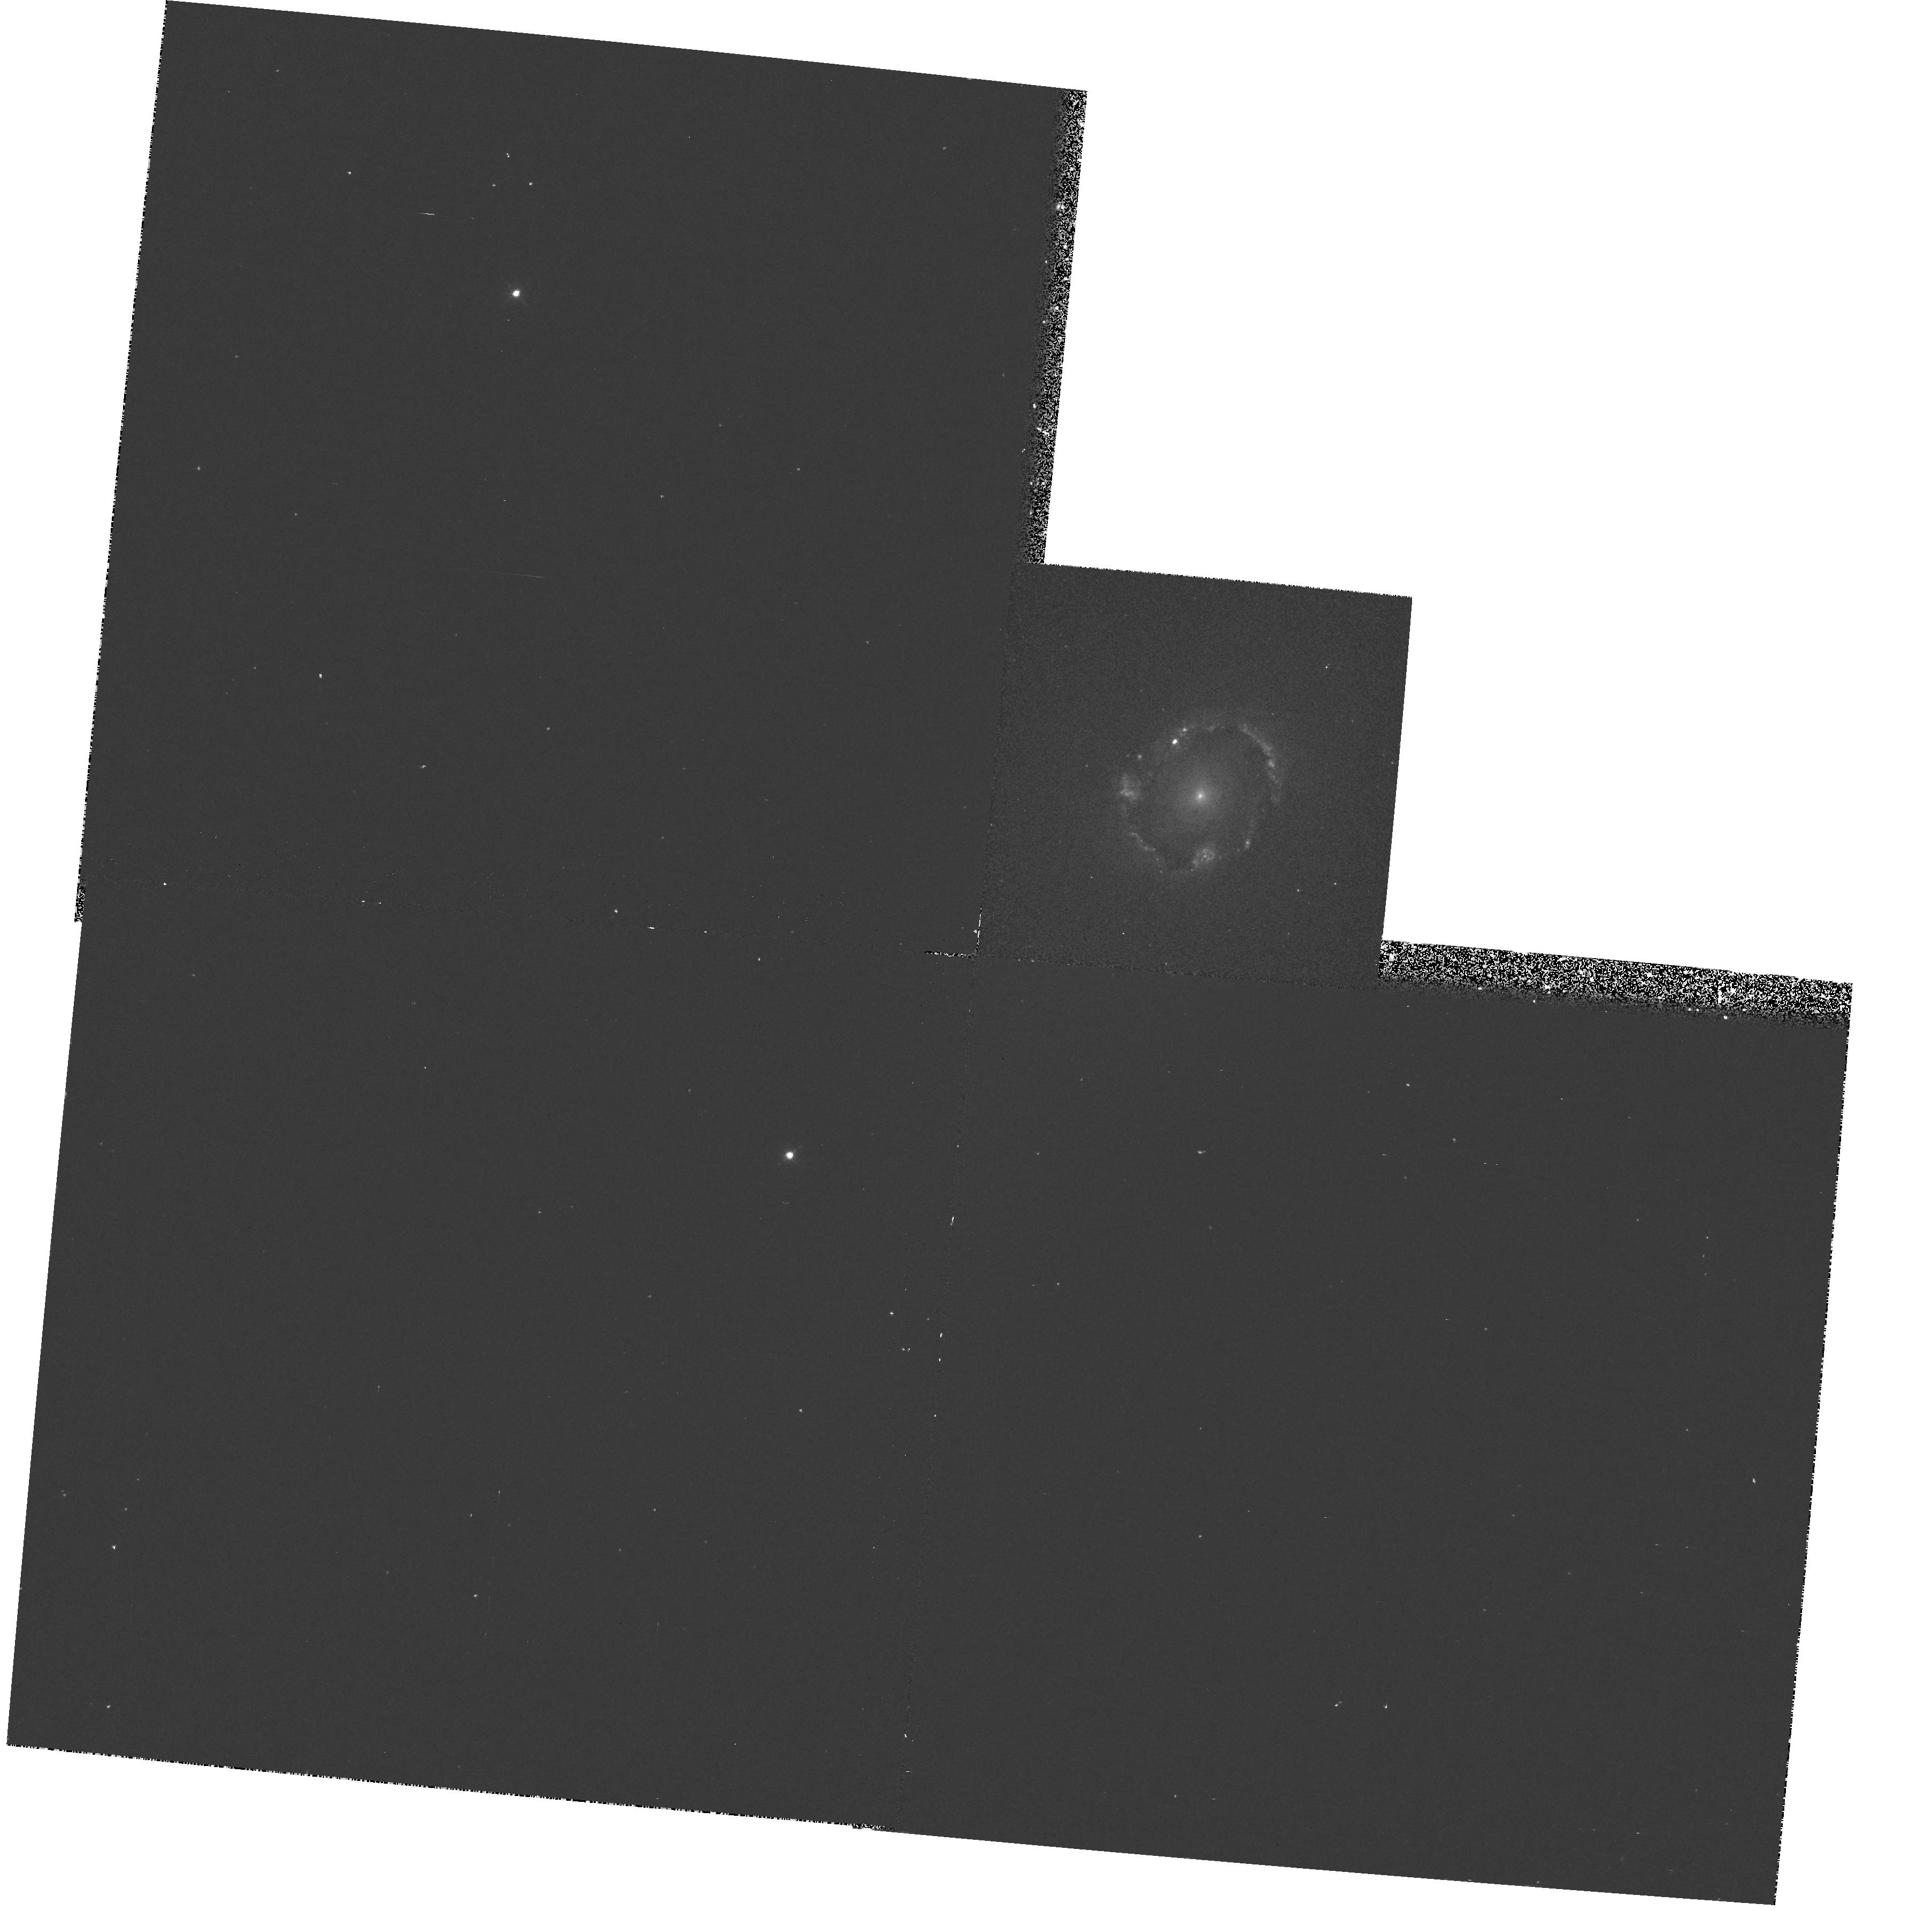
Target: NGC4314
Instrument: WFPC2/PC
Filter: F658N
Exposure: 10 min
Observation ID: hst_6265_01_wfpc2_pc_f658n_u2zz01

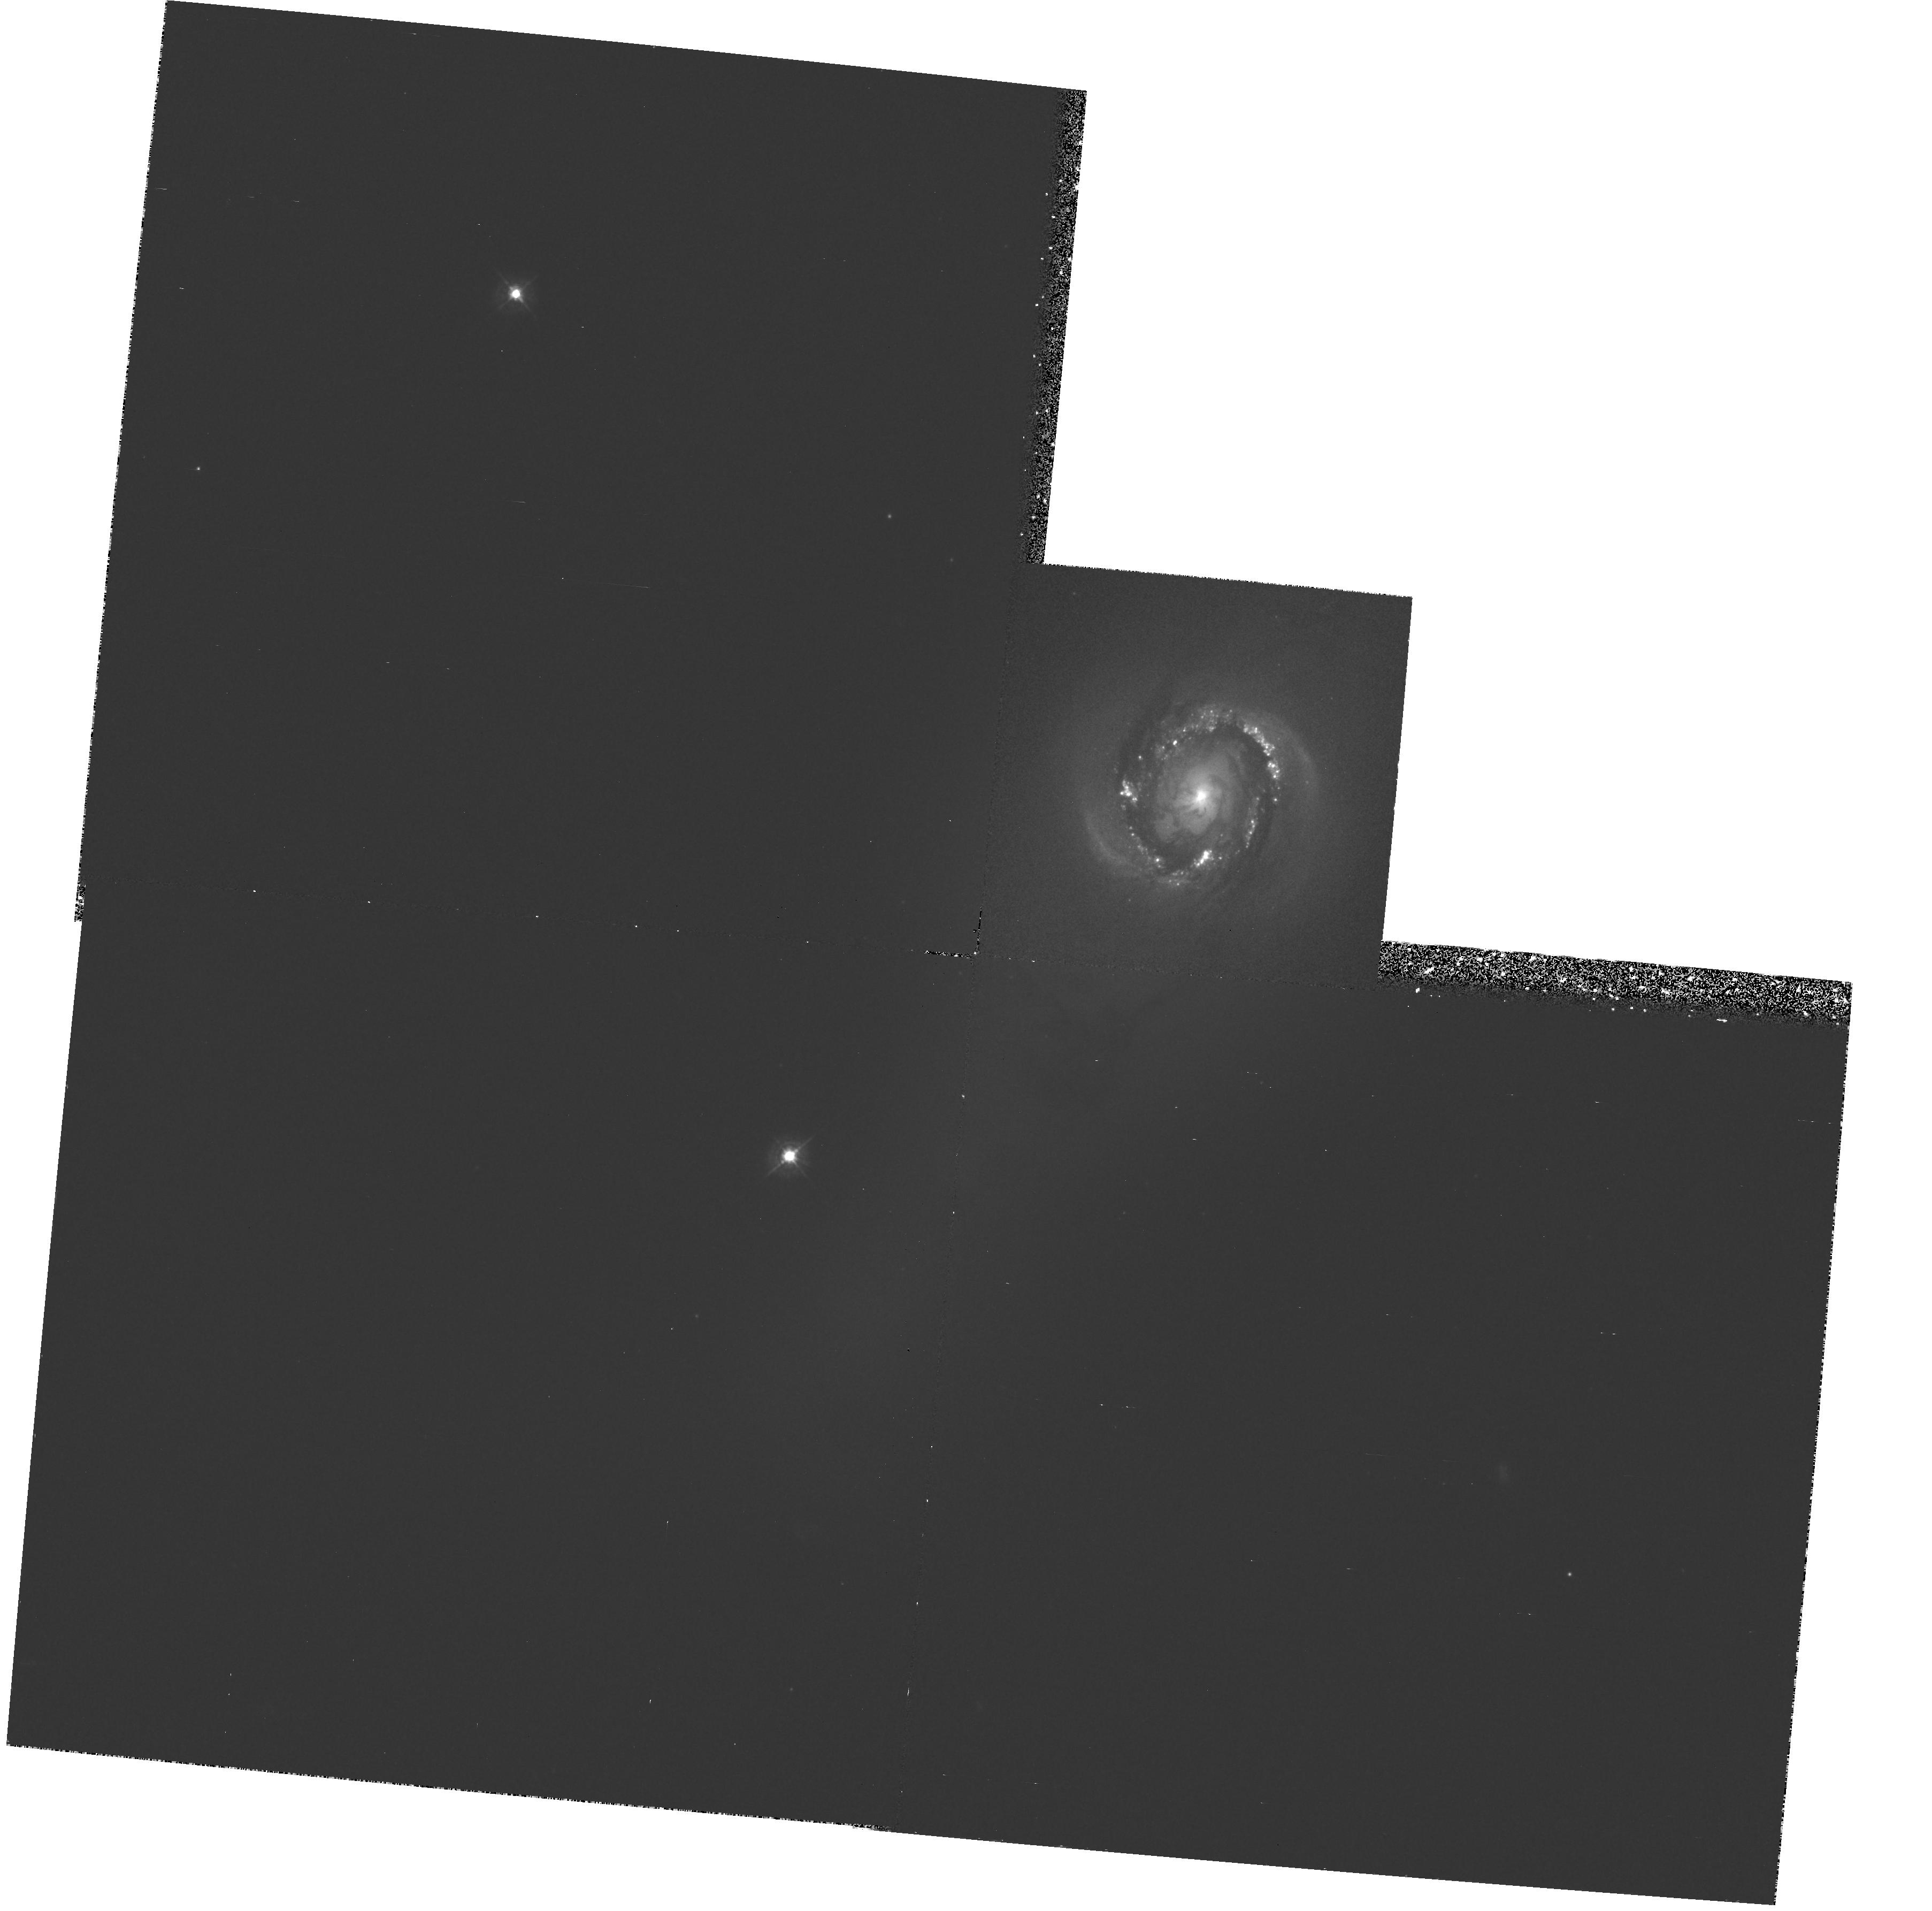
Target: NGC4314
Instrument: WFPC2/PC
Filter: F439W
Exposure: 42 min
Observation ID: hst_6265_01_wfpc2_pc_f439w_u2zz01

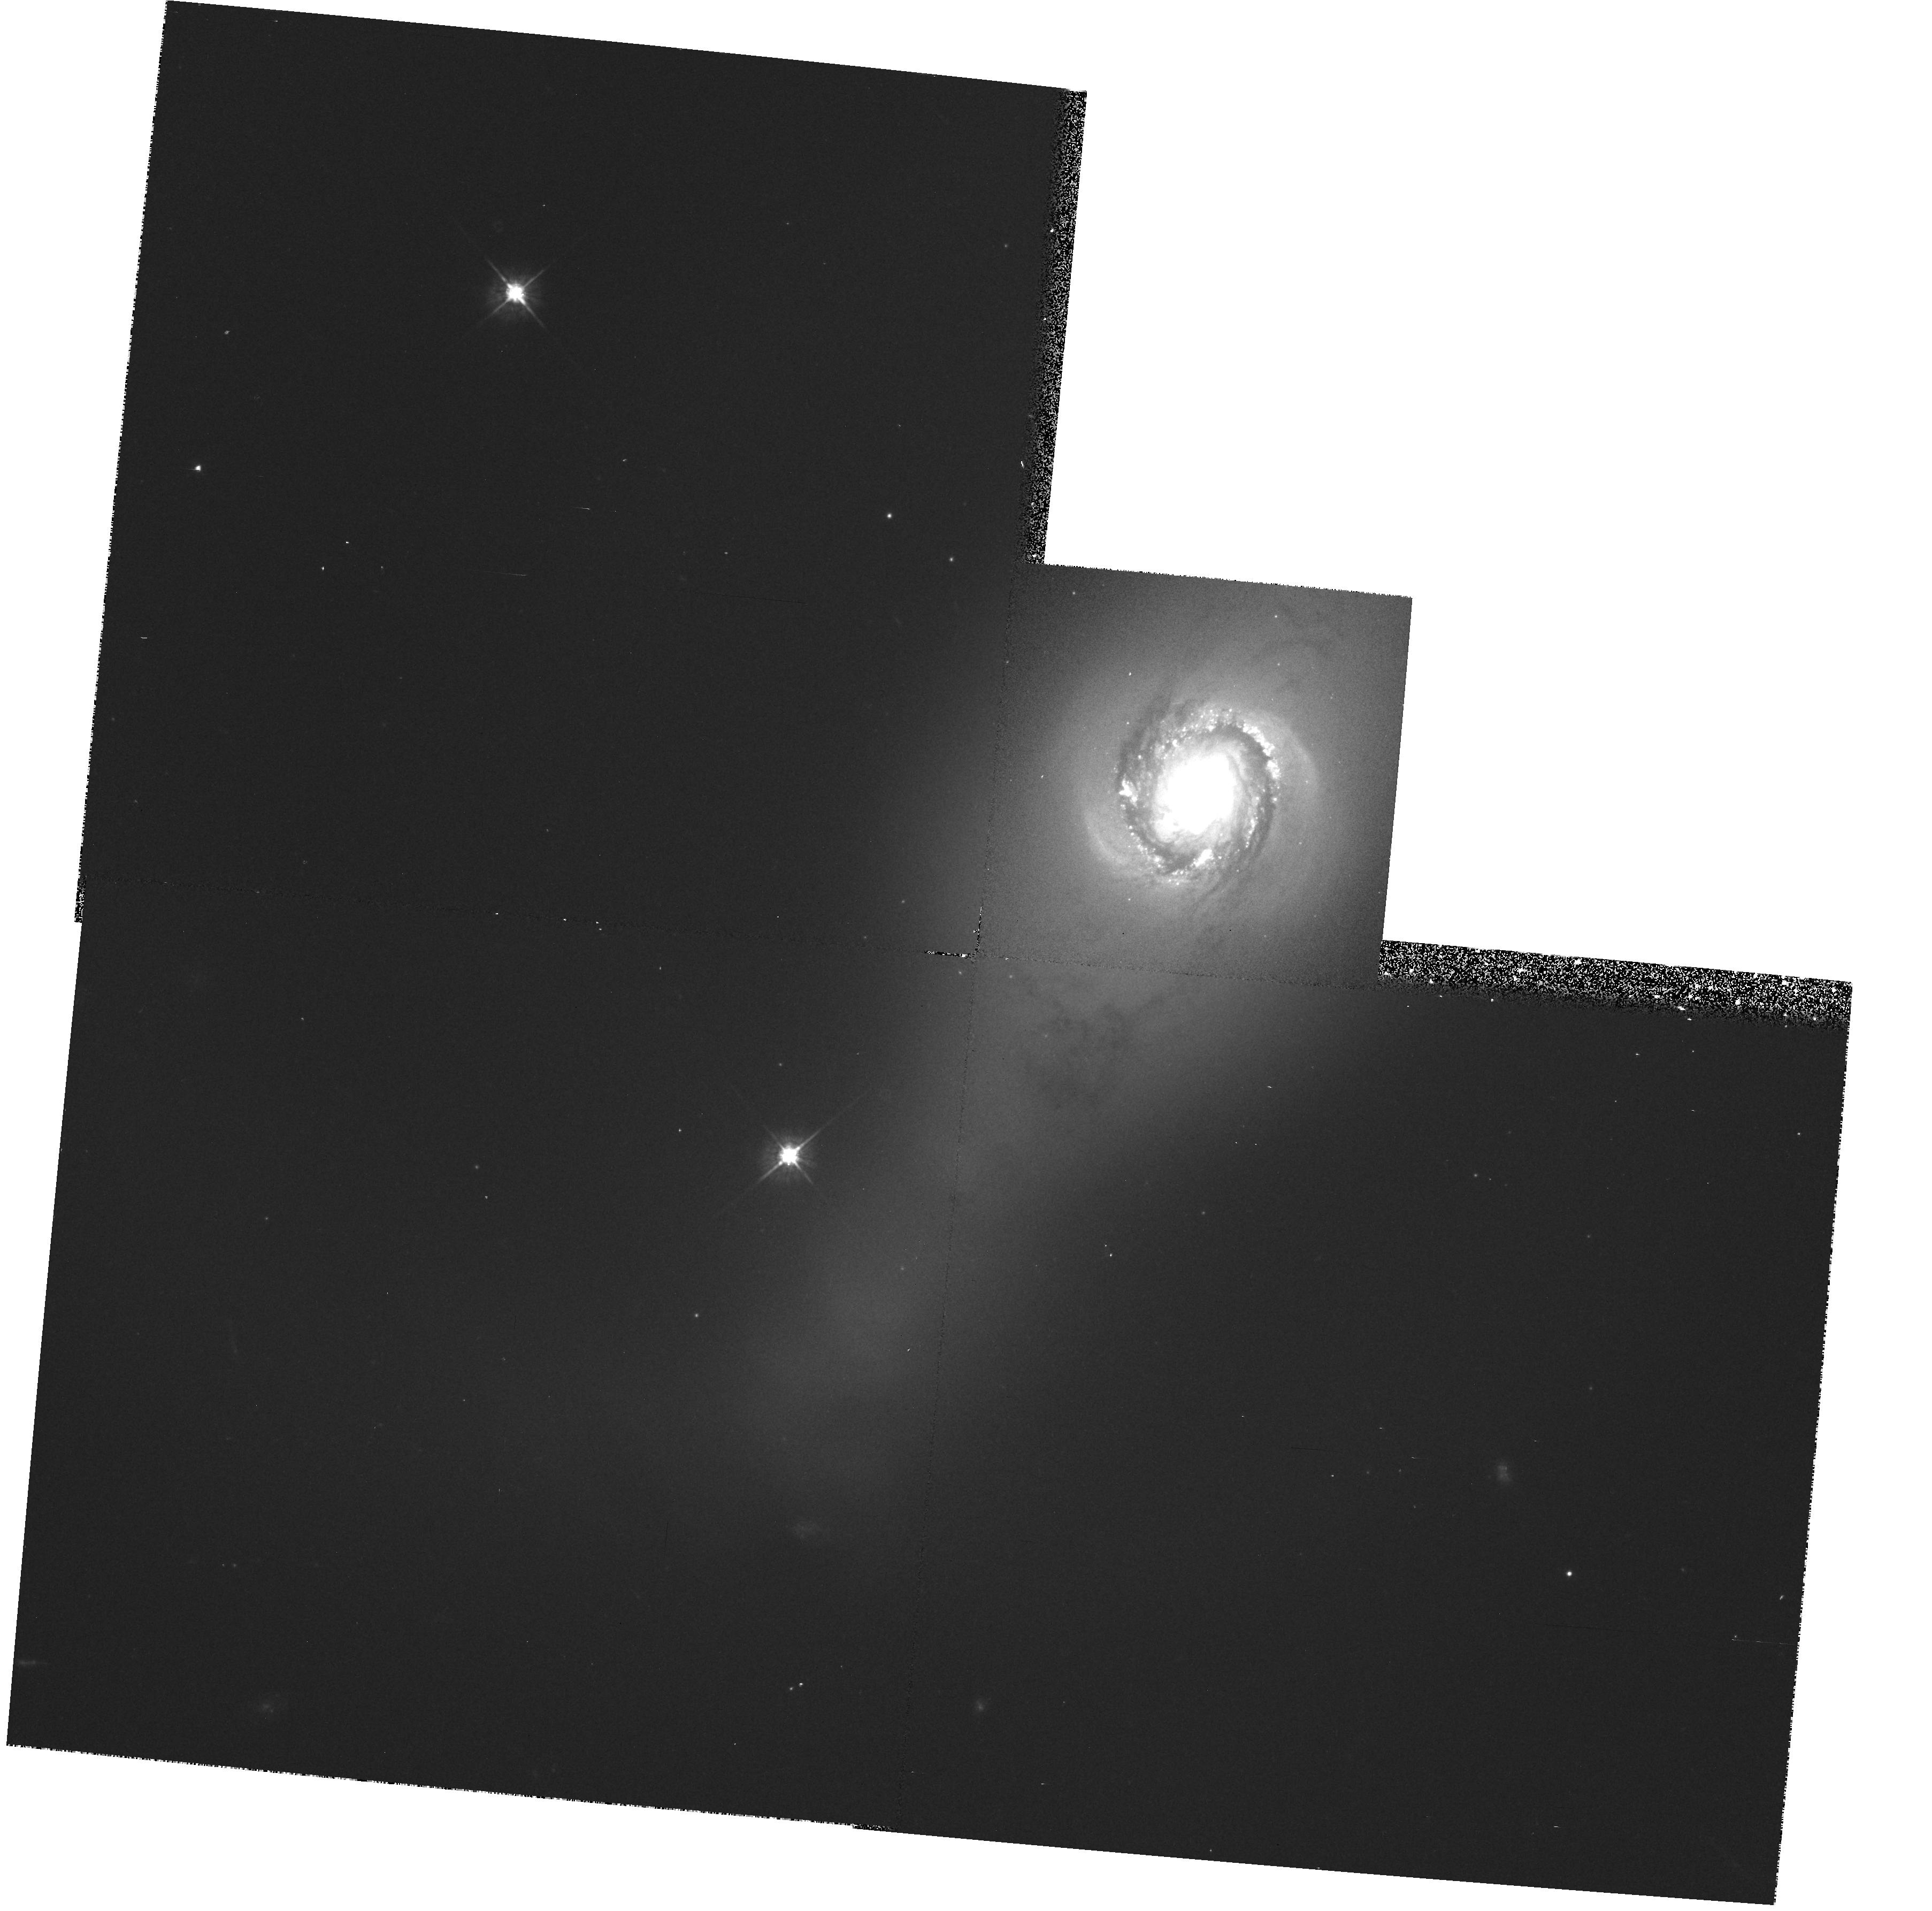
Target: NGC4314
Instrument: WFPC2/PC
Filter: F569W
Exposure: 10 min
Observation ID: hst_6265_01_wfpc2_pc_f569w_u2zz01

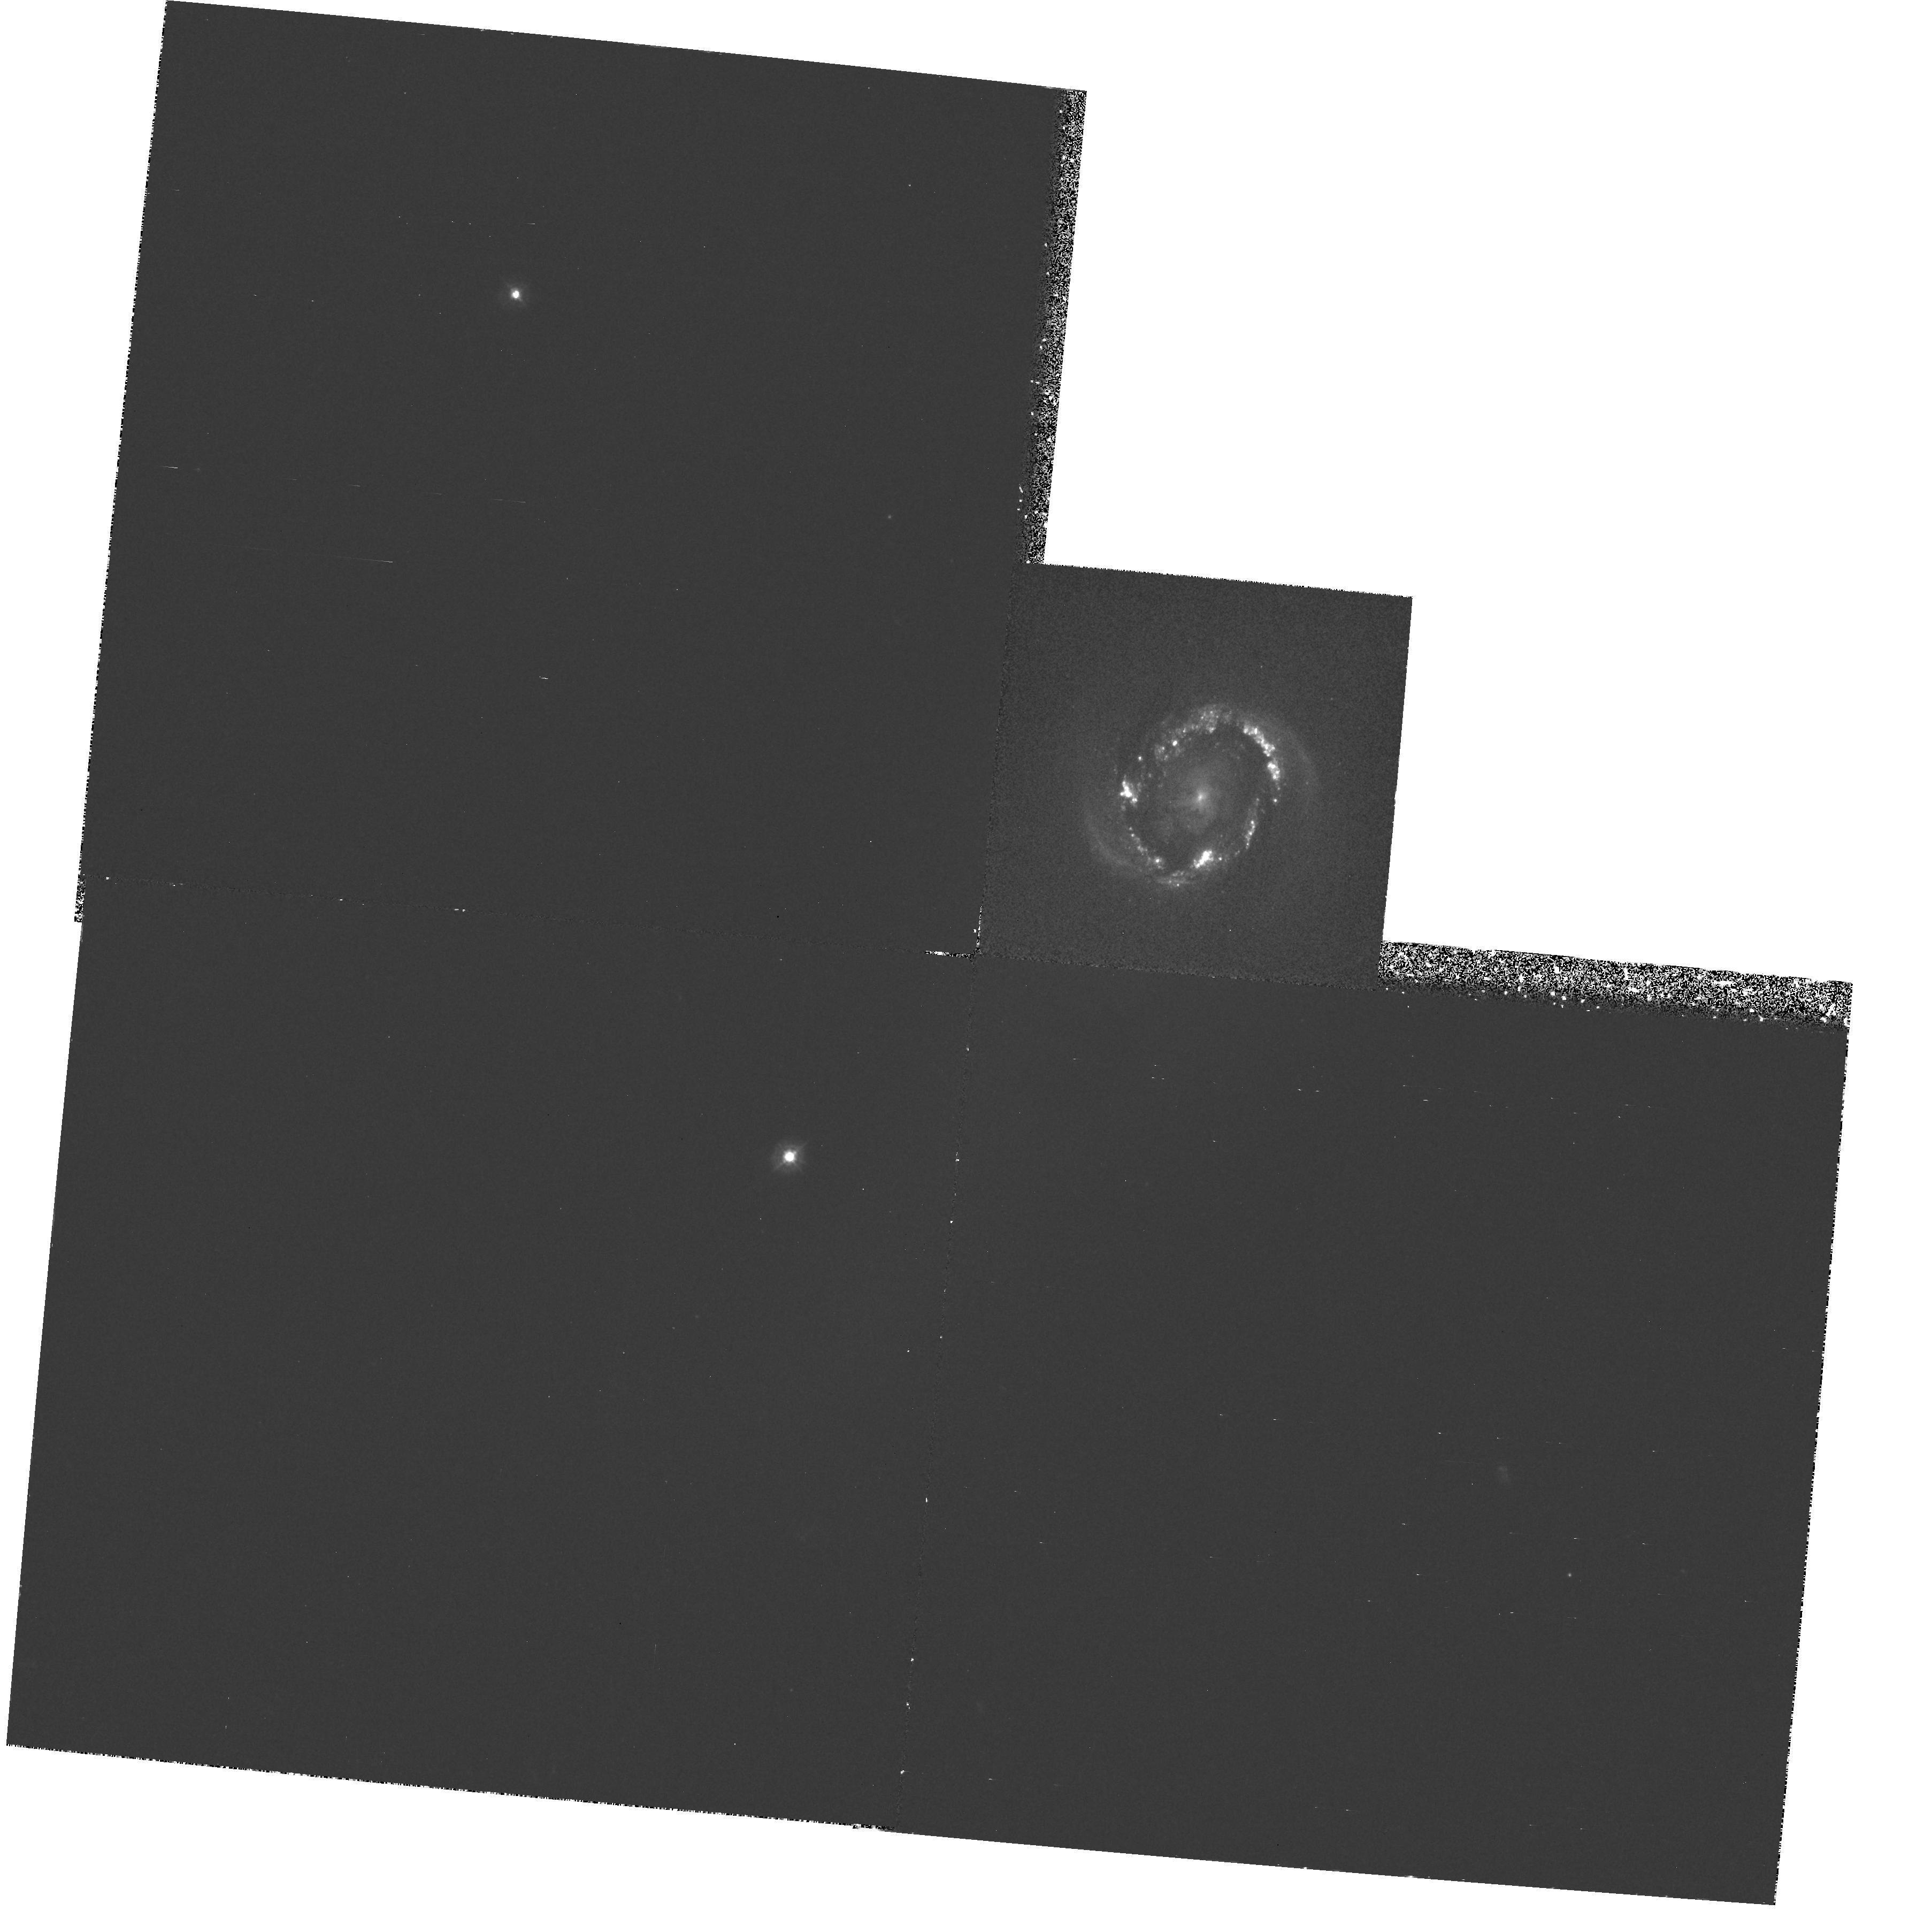
Target: NGC4314
Instrument: WFPC2/PC
Filter: F336W
Exposure: 1 h
Observation ID: hst_6265_01_wfpc2_pc_f336w_u2zz01

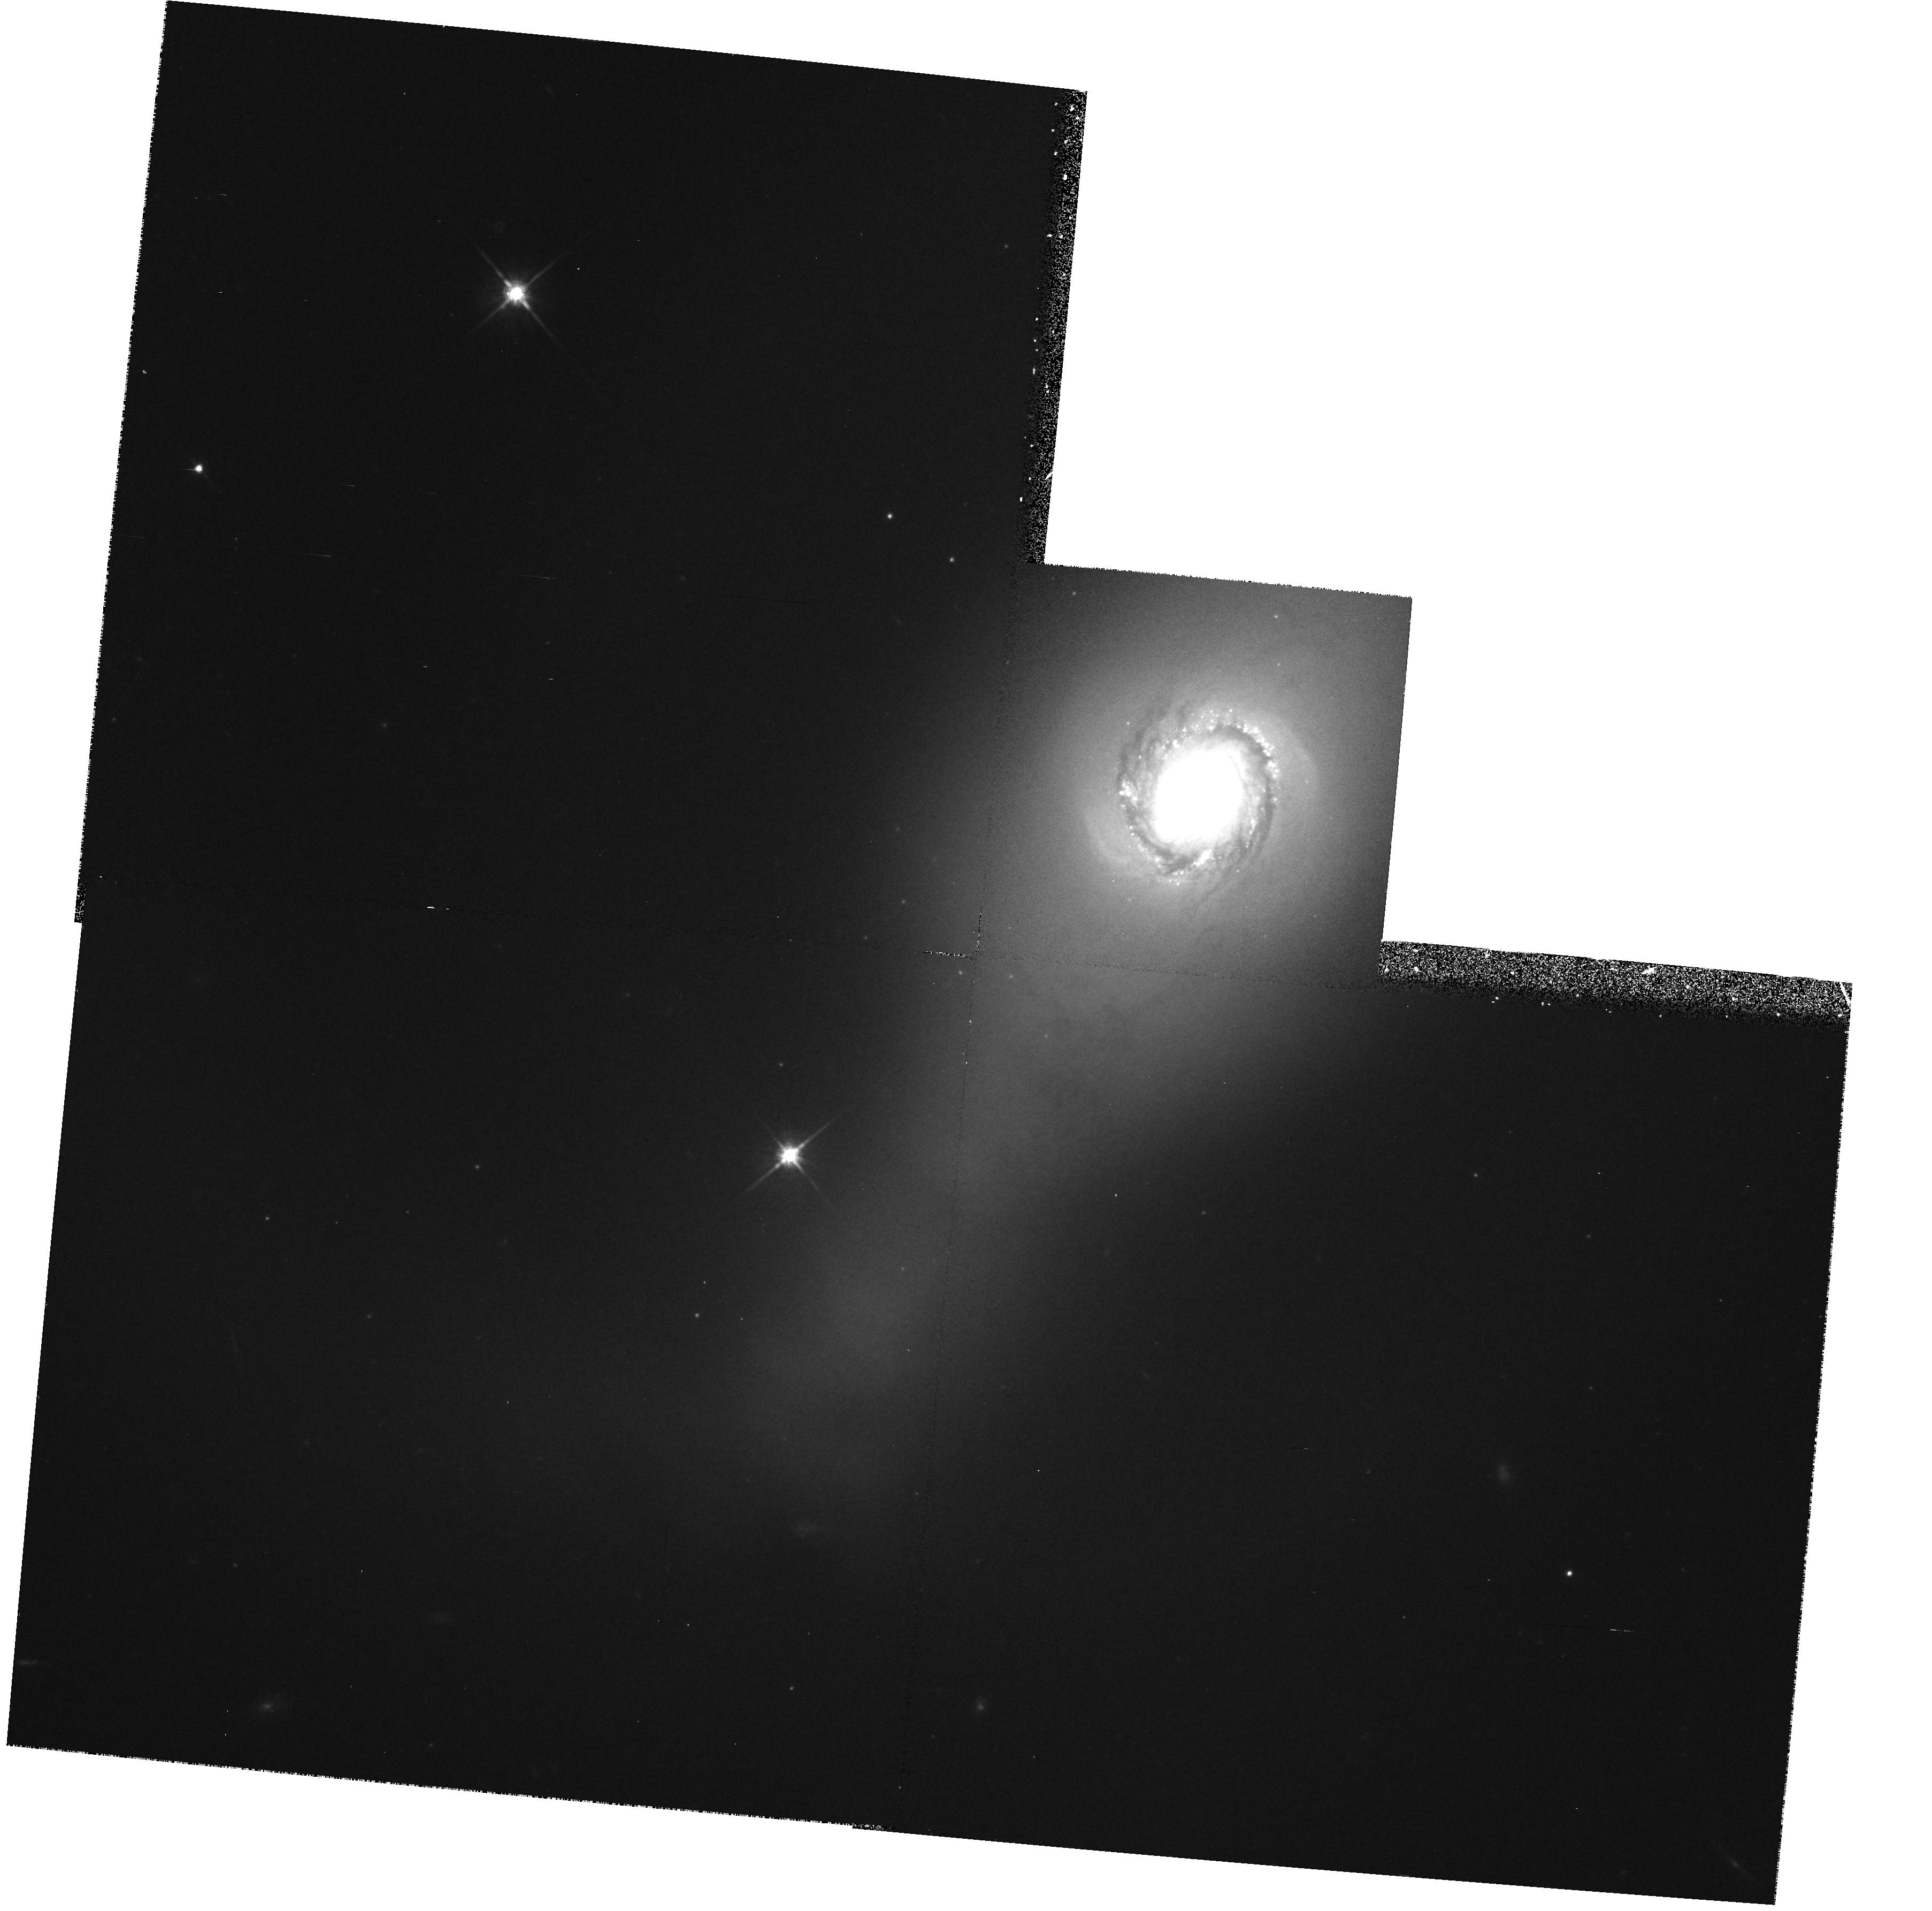
Target: NGC4314
Instrument: WFPC2/PC
Filter: F814W
Exposure: 10 min
Observation ID: hst_6265_01_wfpc2_pc_f814w_u2zz01

HIGH-RESOLUTION SURFACE PHOTOMETRY OF NGC 4314 (PI: Jefferys, William H.)

We propose to obtain ST WF/PC surface photometry of NGC 4314. NGC 4314 exhibits anomalous nuclear activity indicative of on-going star formation. Multicolor surface photometry with 0.1 to 0.2 arcsec resolution will afford an opportunity to explore the global interrelationships between gas clouds, dust, star formation, and stellar populations with detail never before obtained. The expected maximum resolution for for NGC 4314 is 10 parsecs. All exposures will be secured with WFPC2.